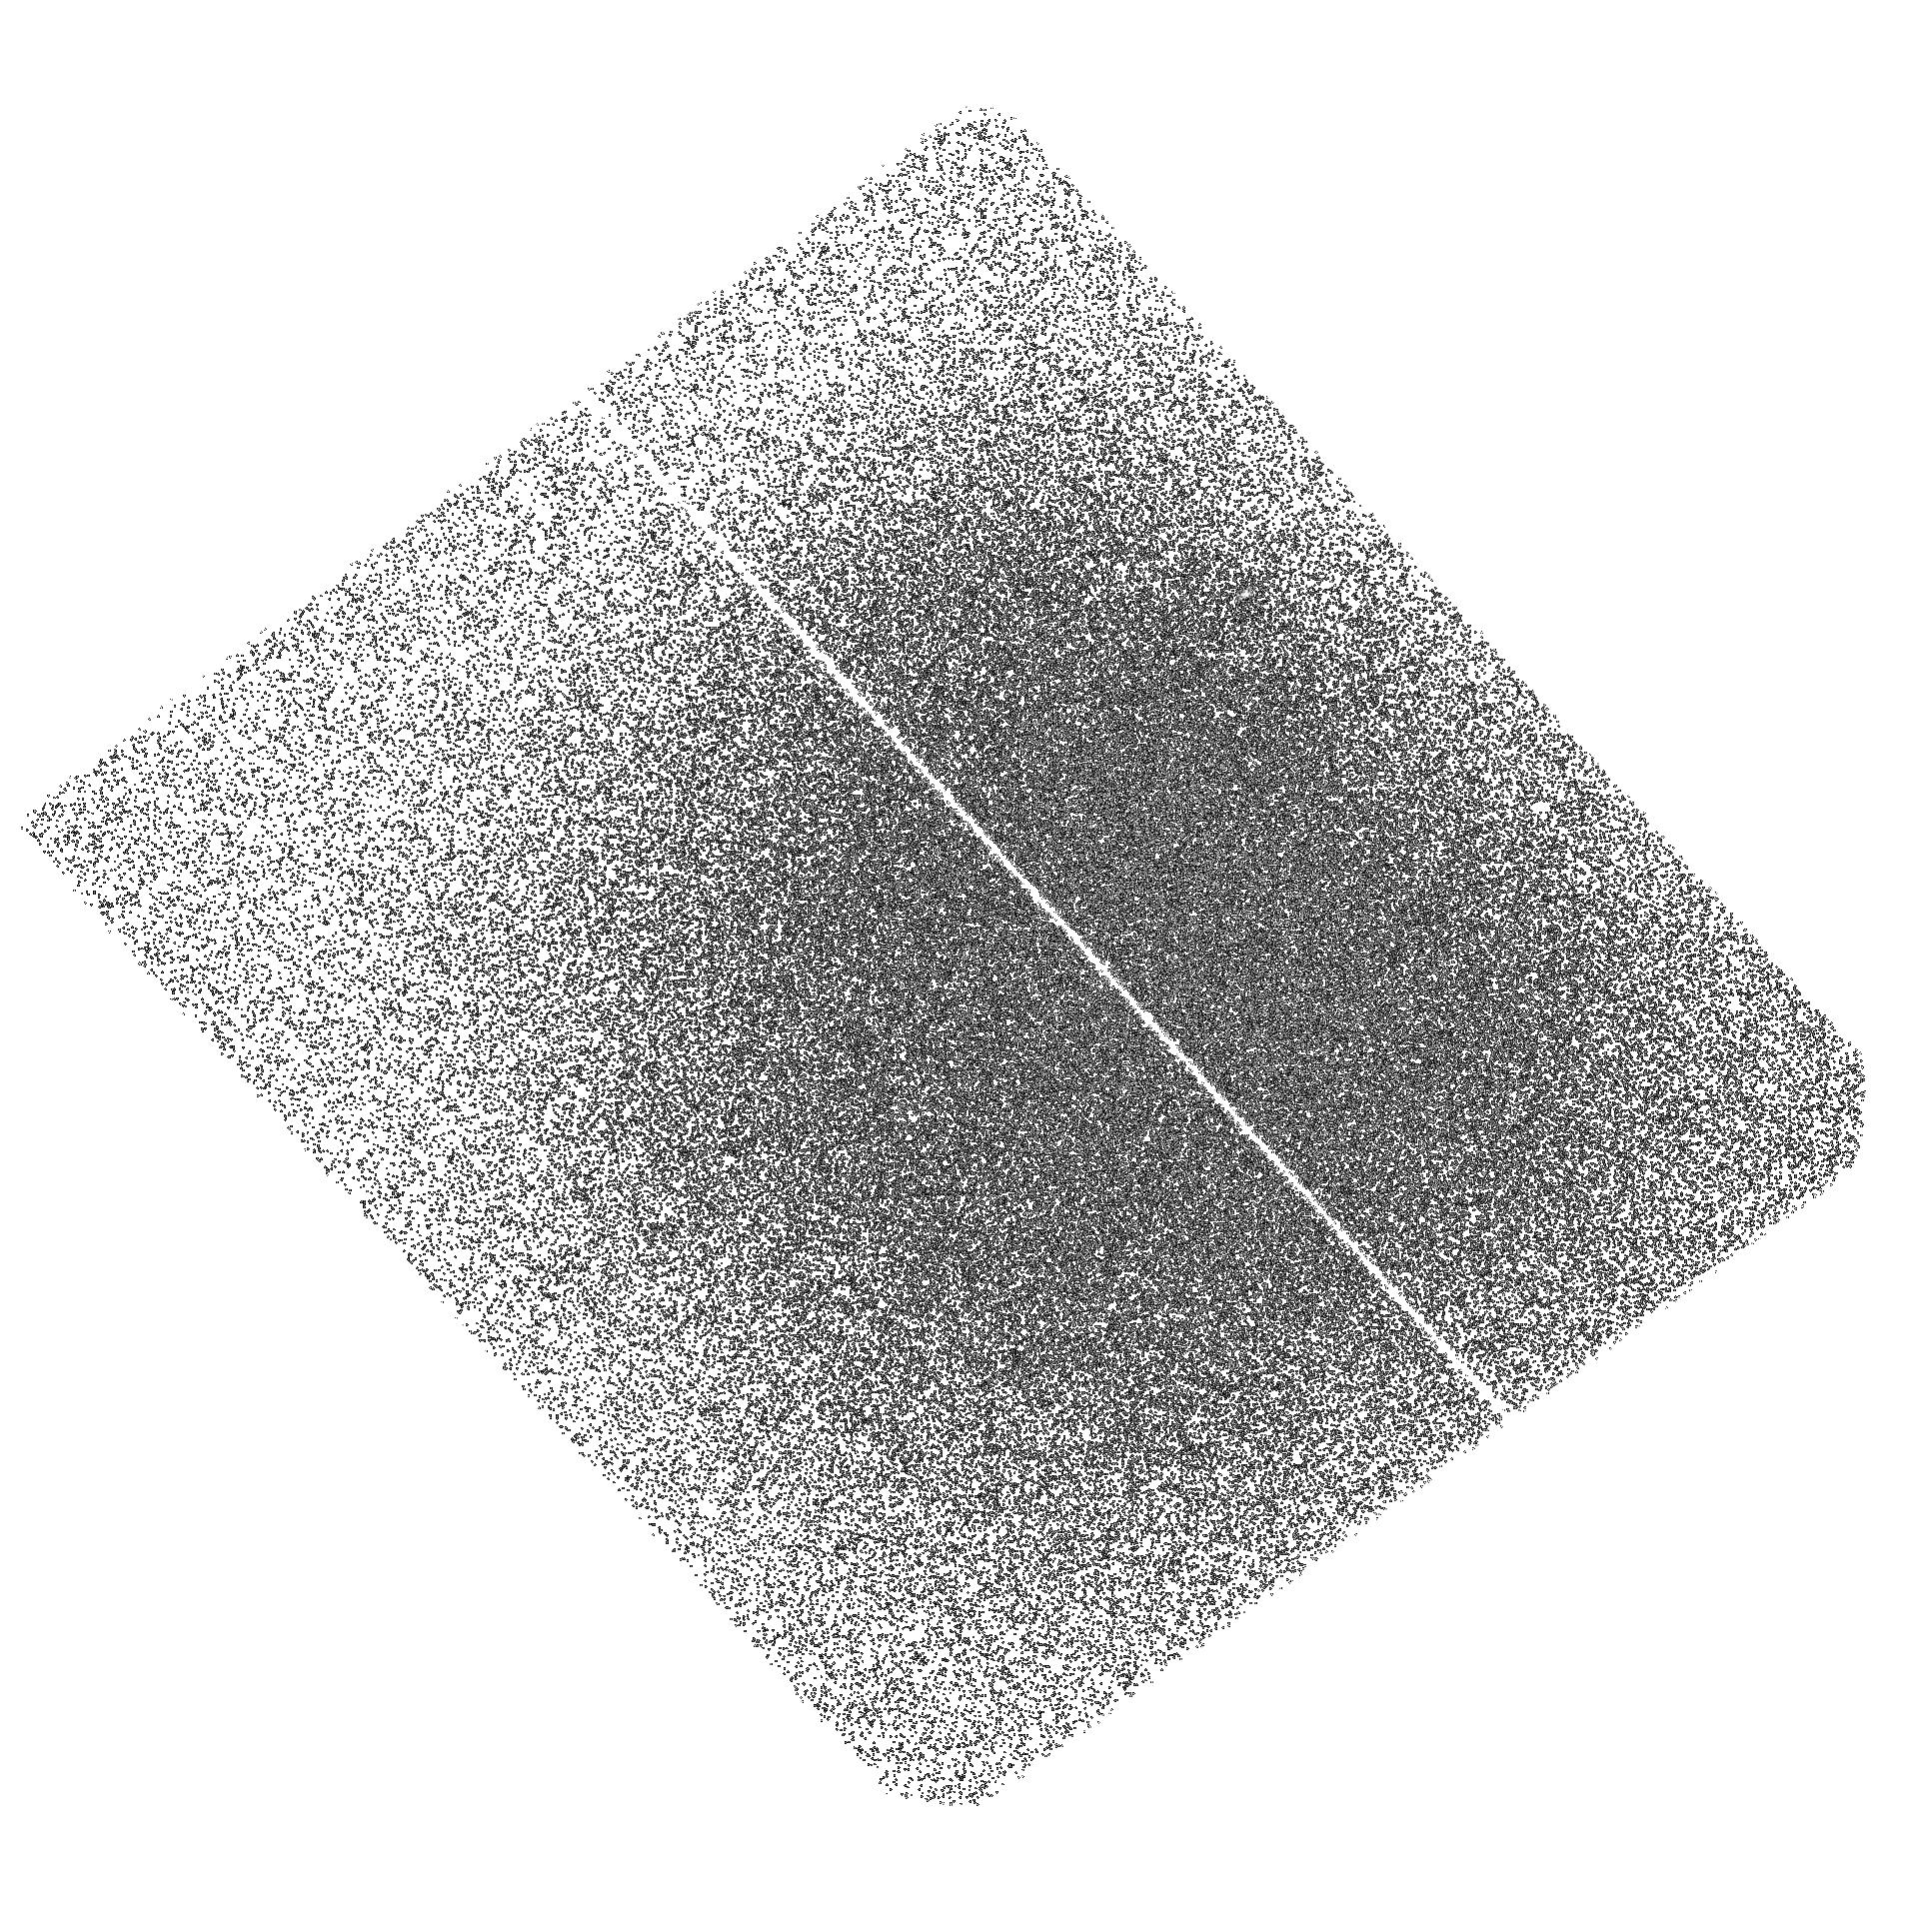
Target: NGC-3115-POS3. Instrument: ACS/SBC. Filter: F165LP. Exposure: 1.4 h. Observation ID: hst_14738_03_acs_sbc_f165lp_jdal03

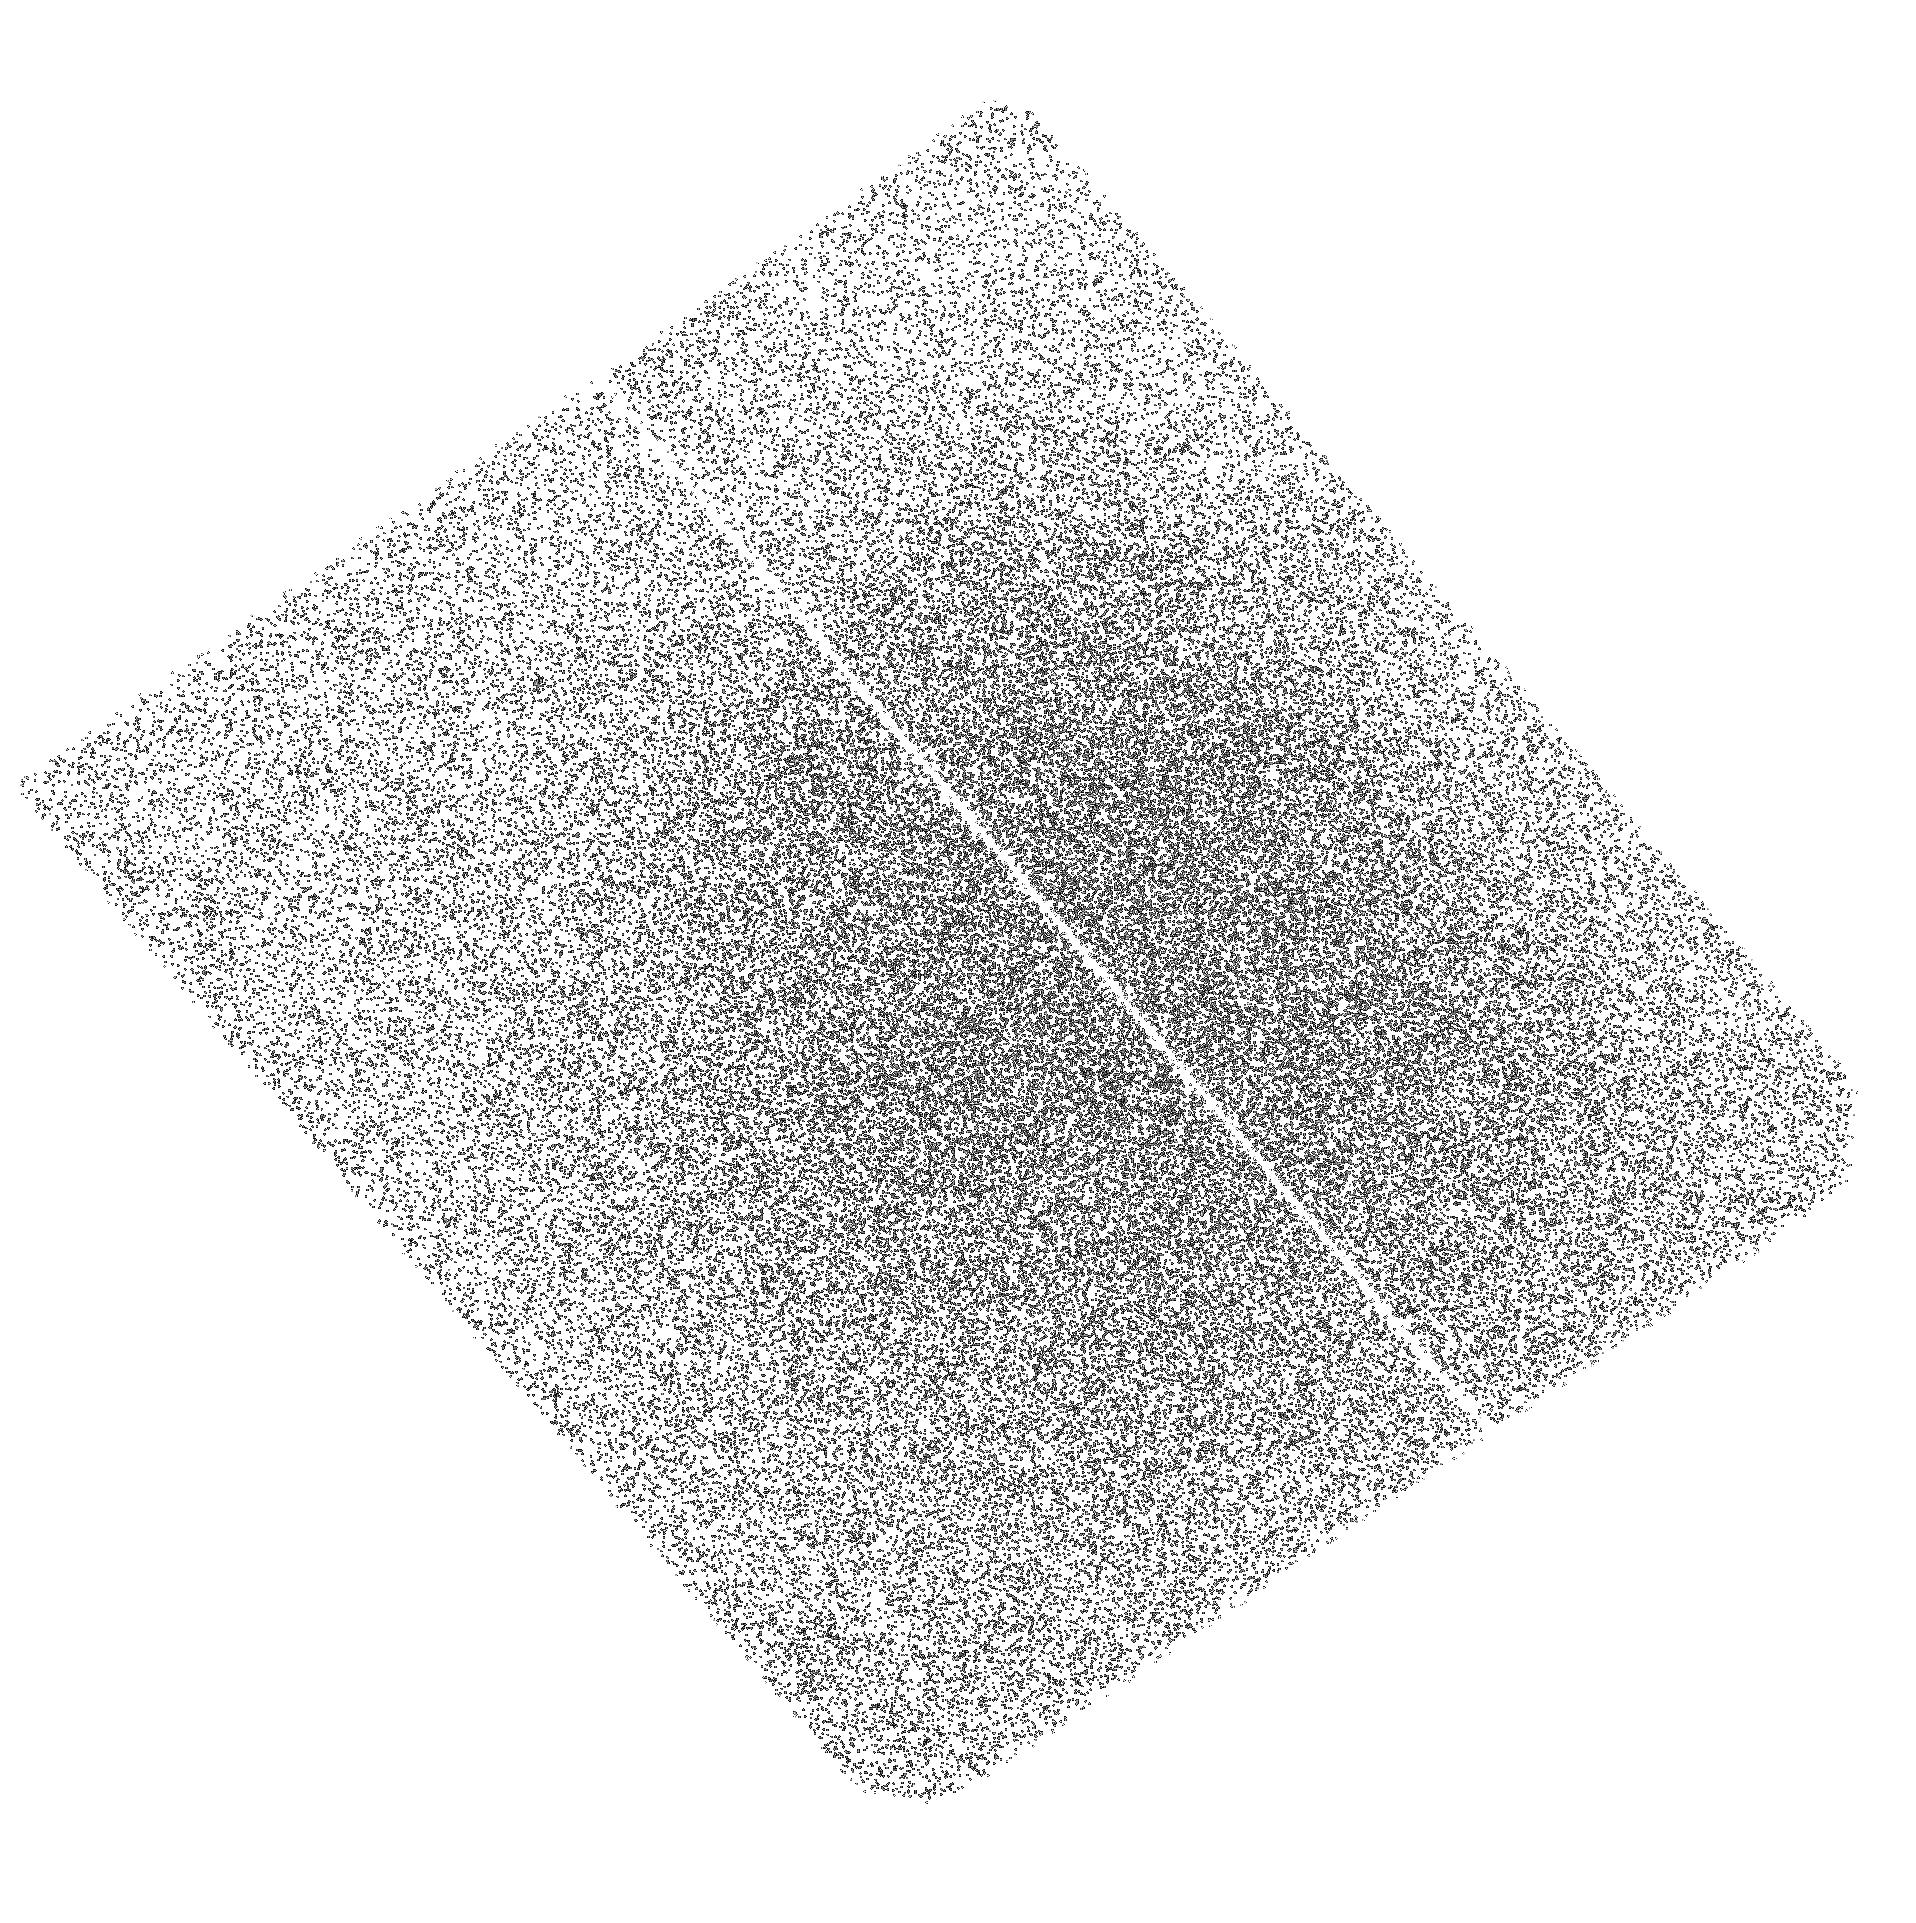
Target: NGC-3115-POS2. Instrument: ACS/SBC. Filter: F165LP. Exposure: 1.4 h. Observation ID: hst_14738_02_acs_sbc_f165lp_jdal02

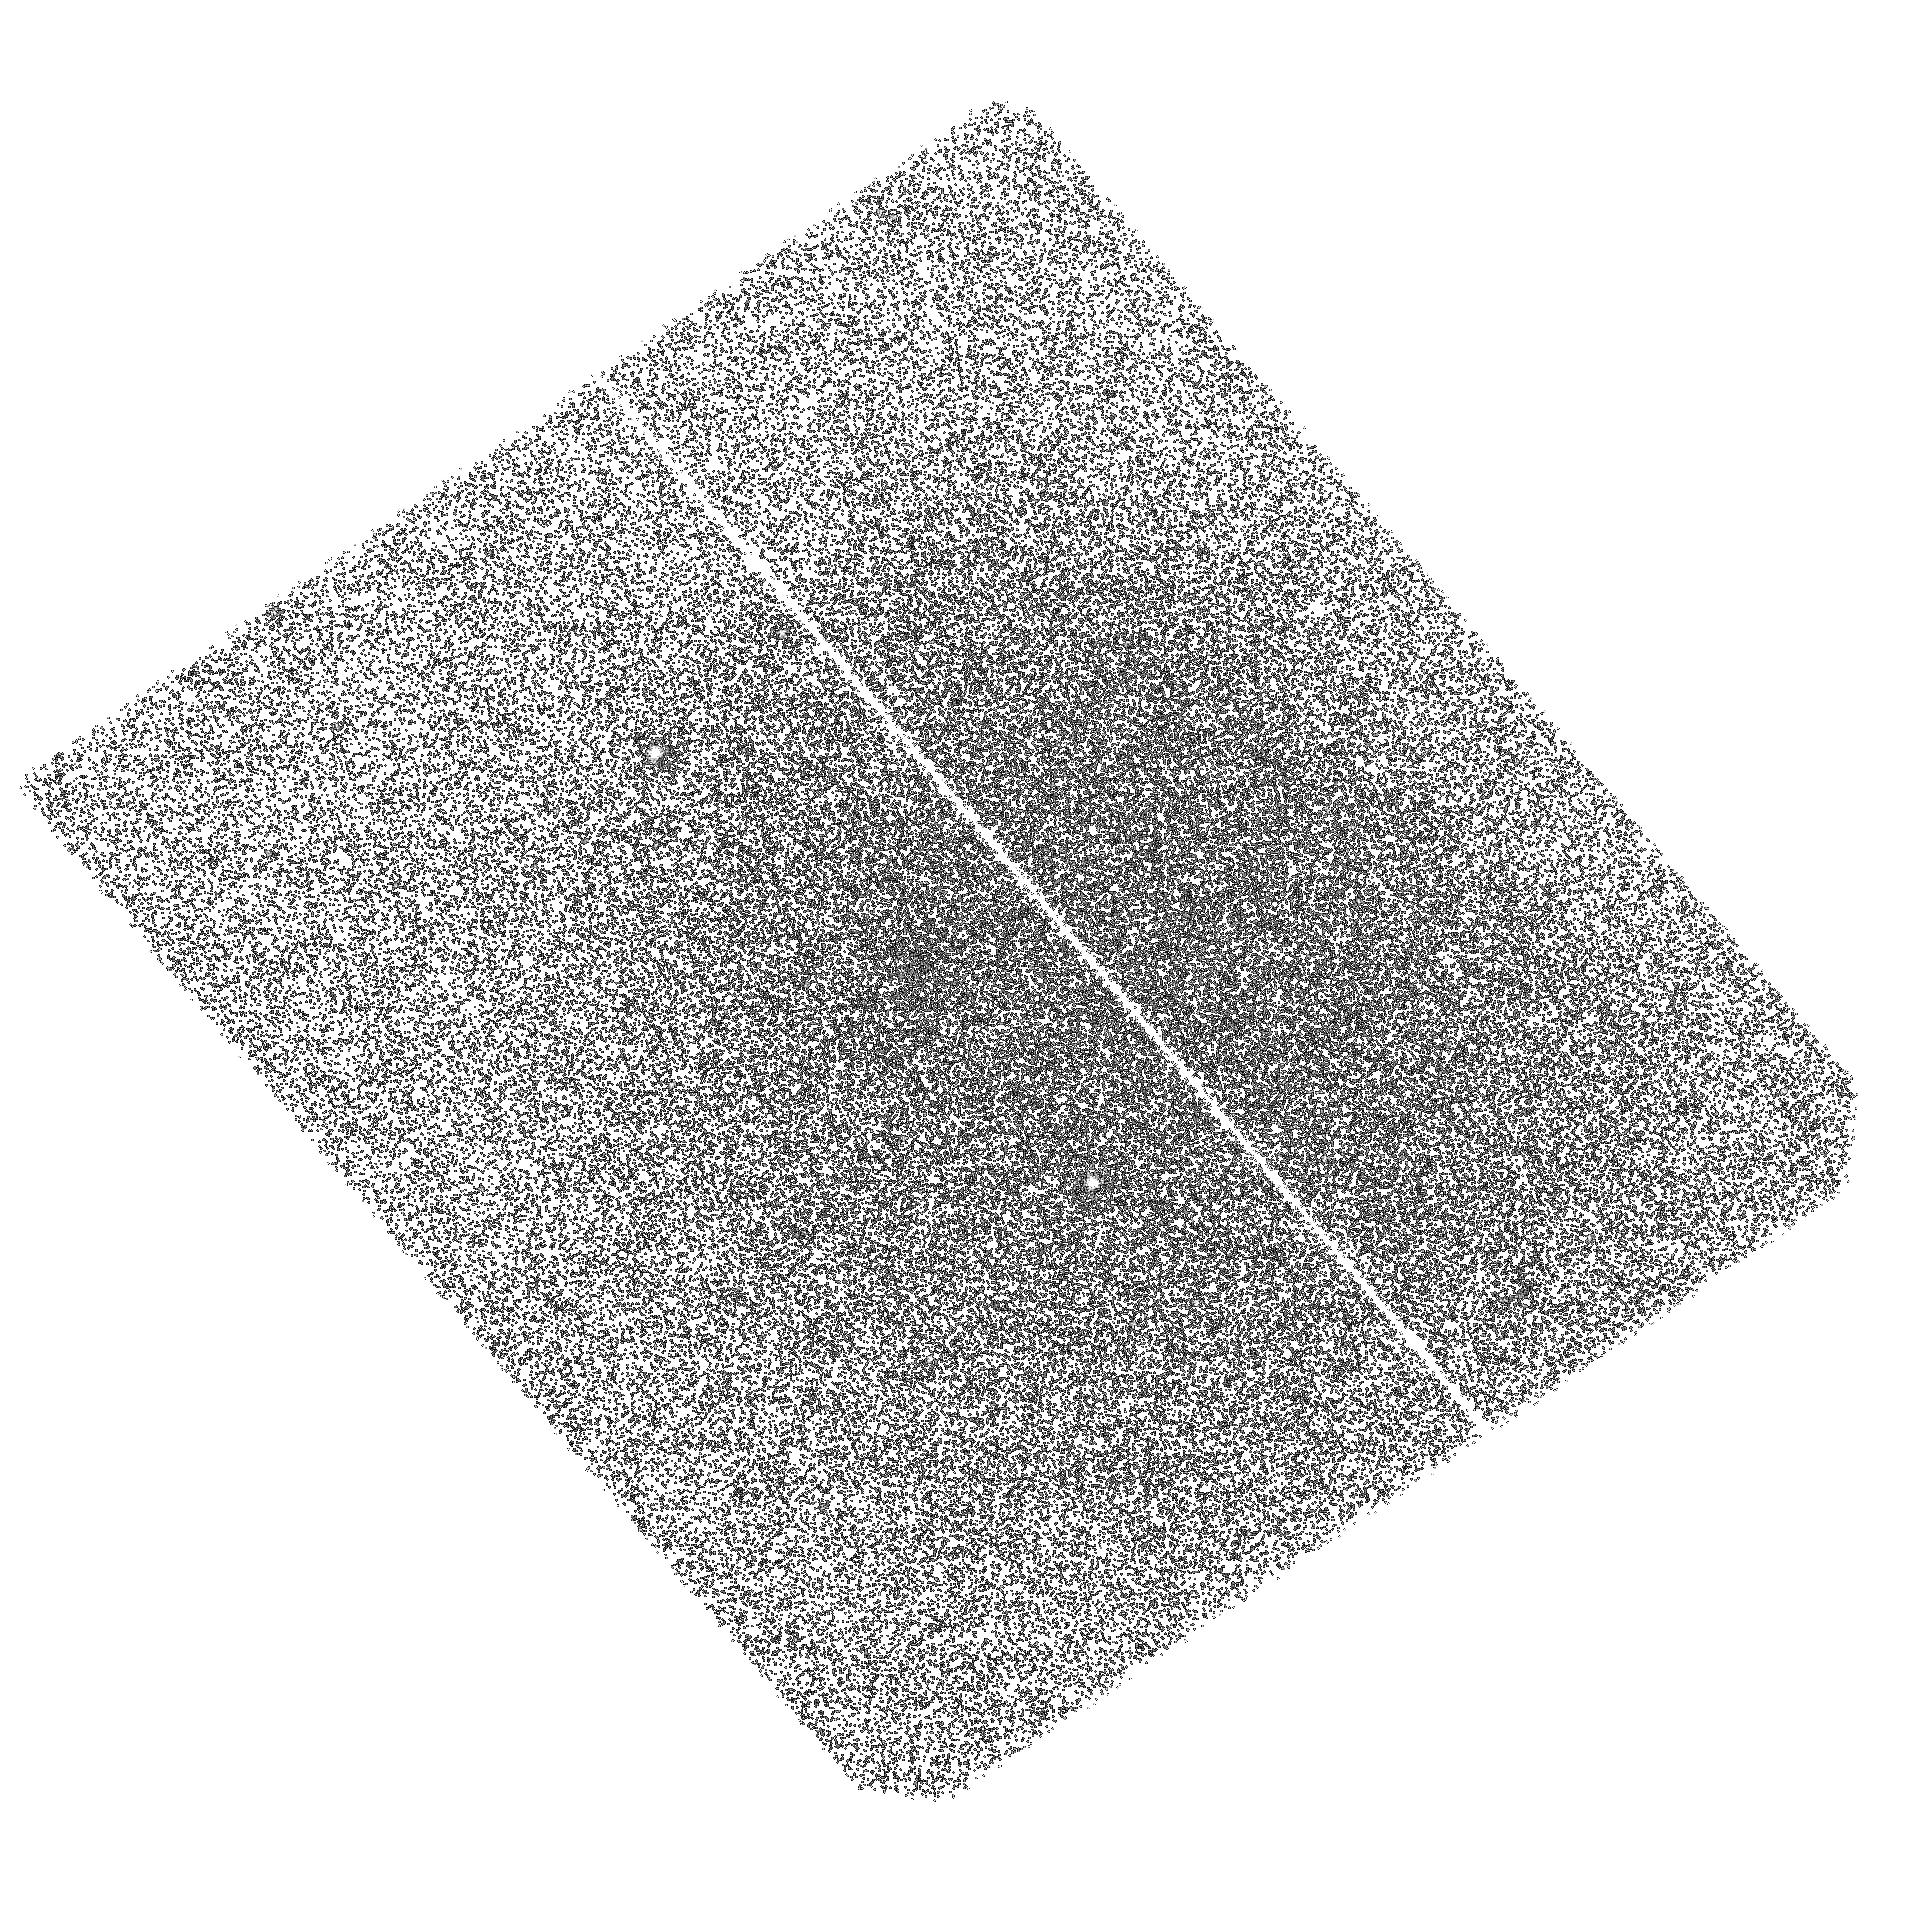
Target: NGC-3115-POS1. Instrument: ACS/SBC. Filter: F140LP. Exposure: 1.4 h. Observation ID: hst_14738_01_acs_sbc_f140lp_jdal01

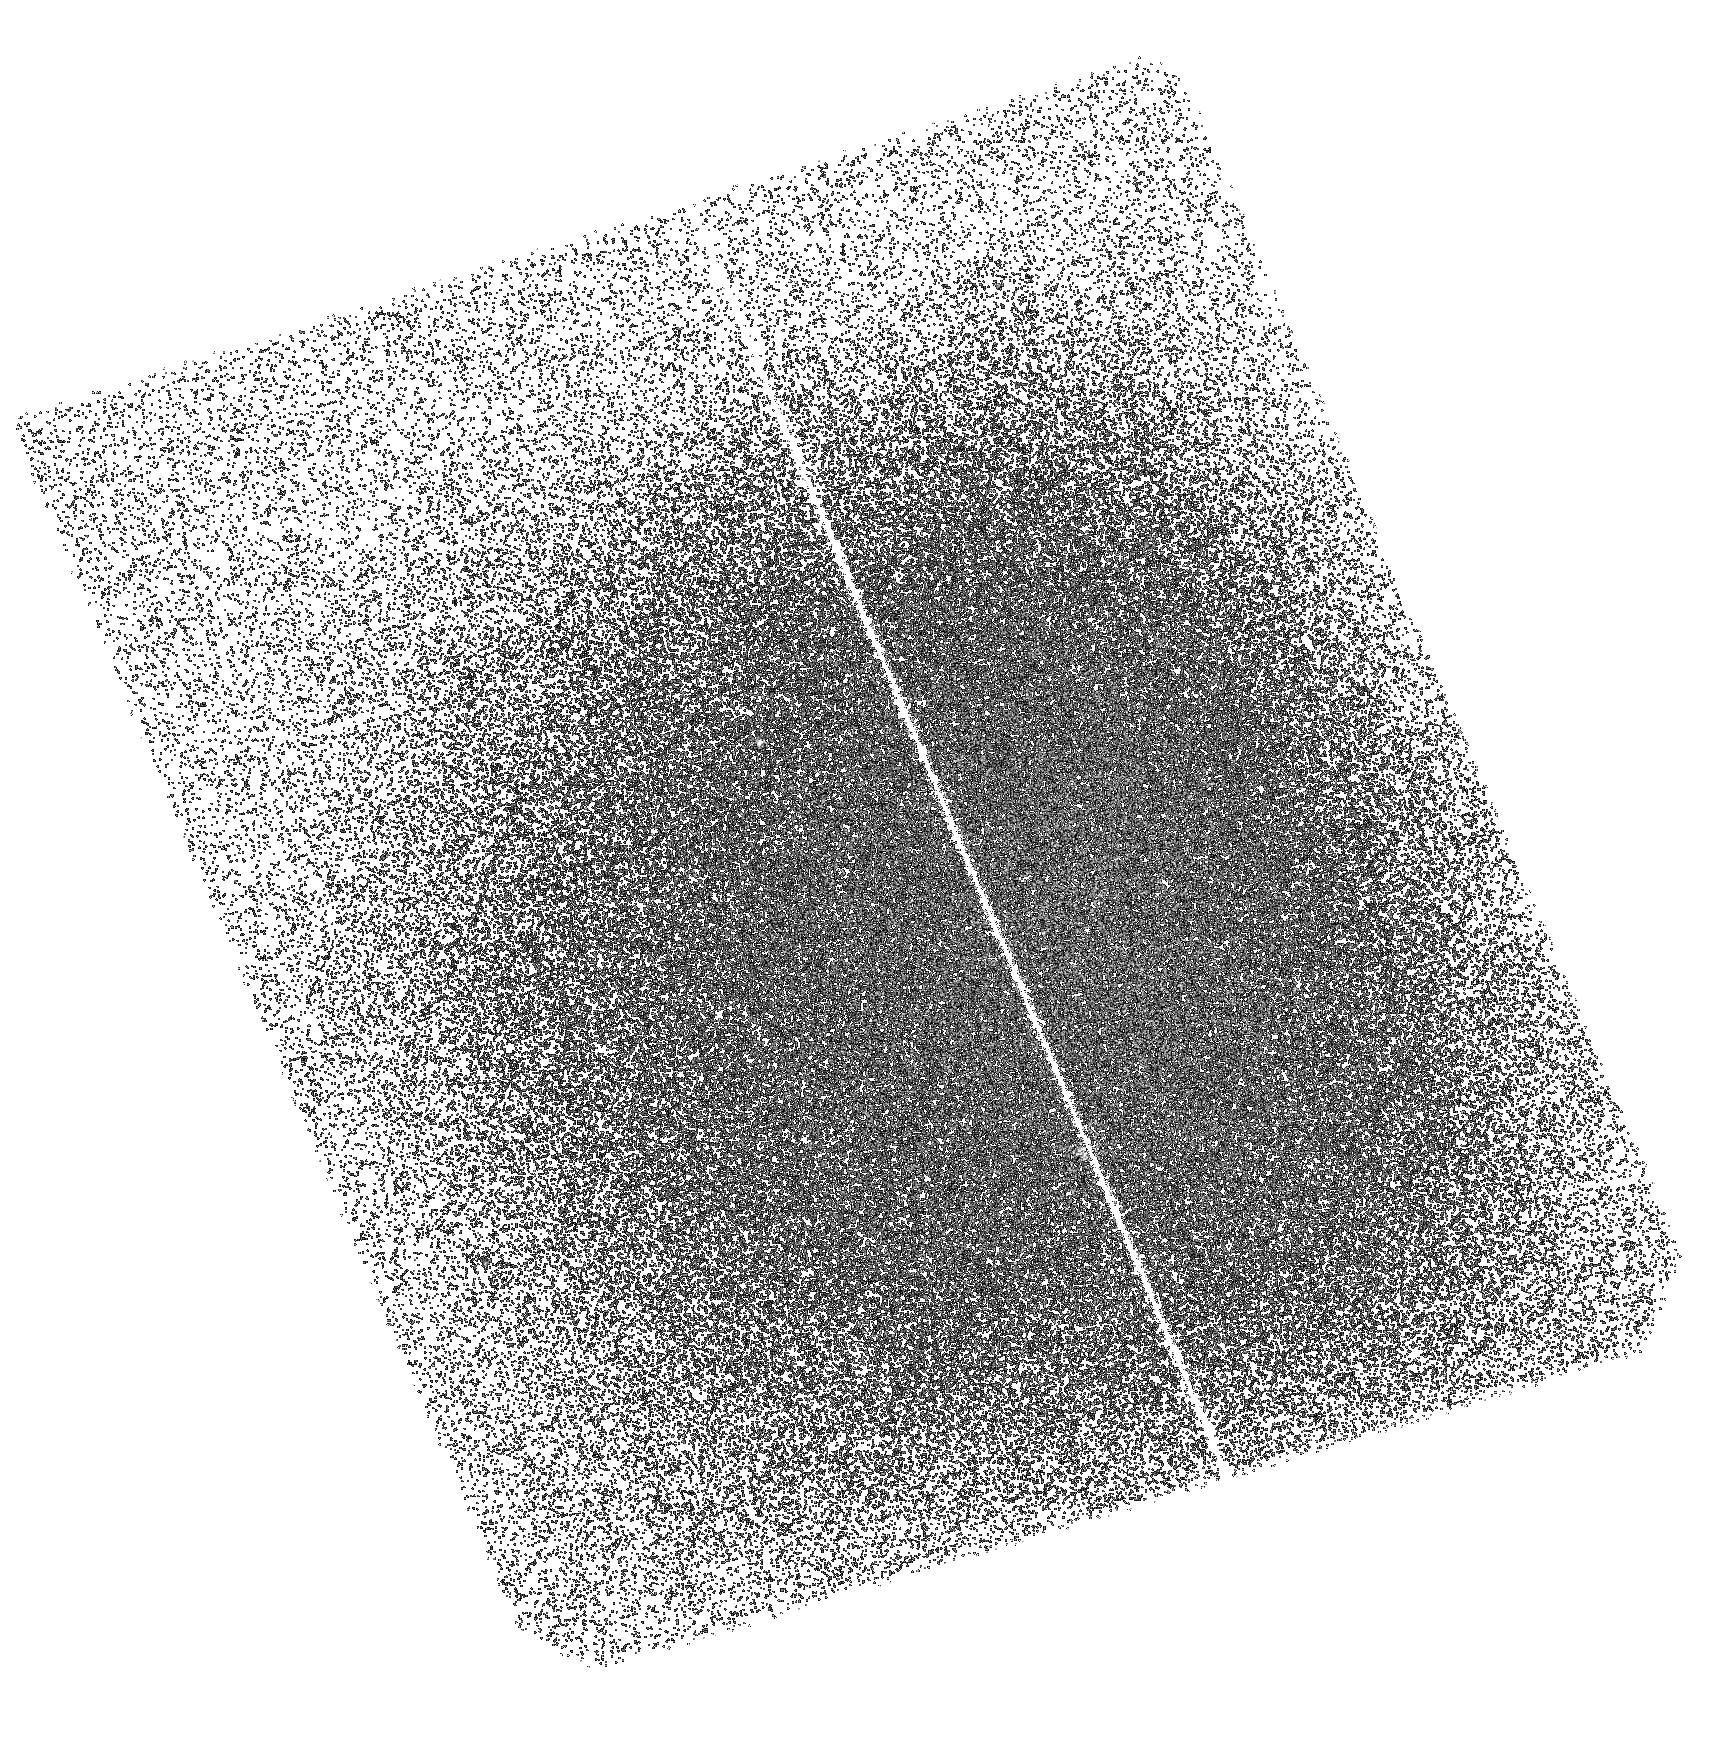
Target: NGC-3115-POS4. Instrument: ACS/SBC. Filter: F165LP. Exposure: 1.4 h. Observation ID: hst_14738_04_acs_sbc_f165lp_jdal04

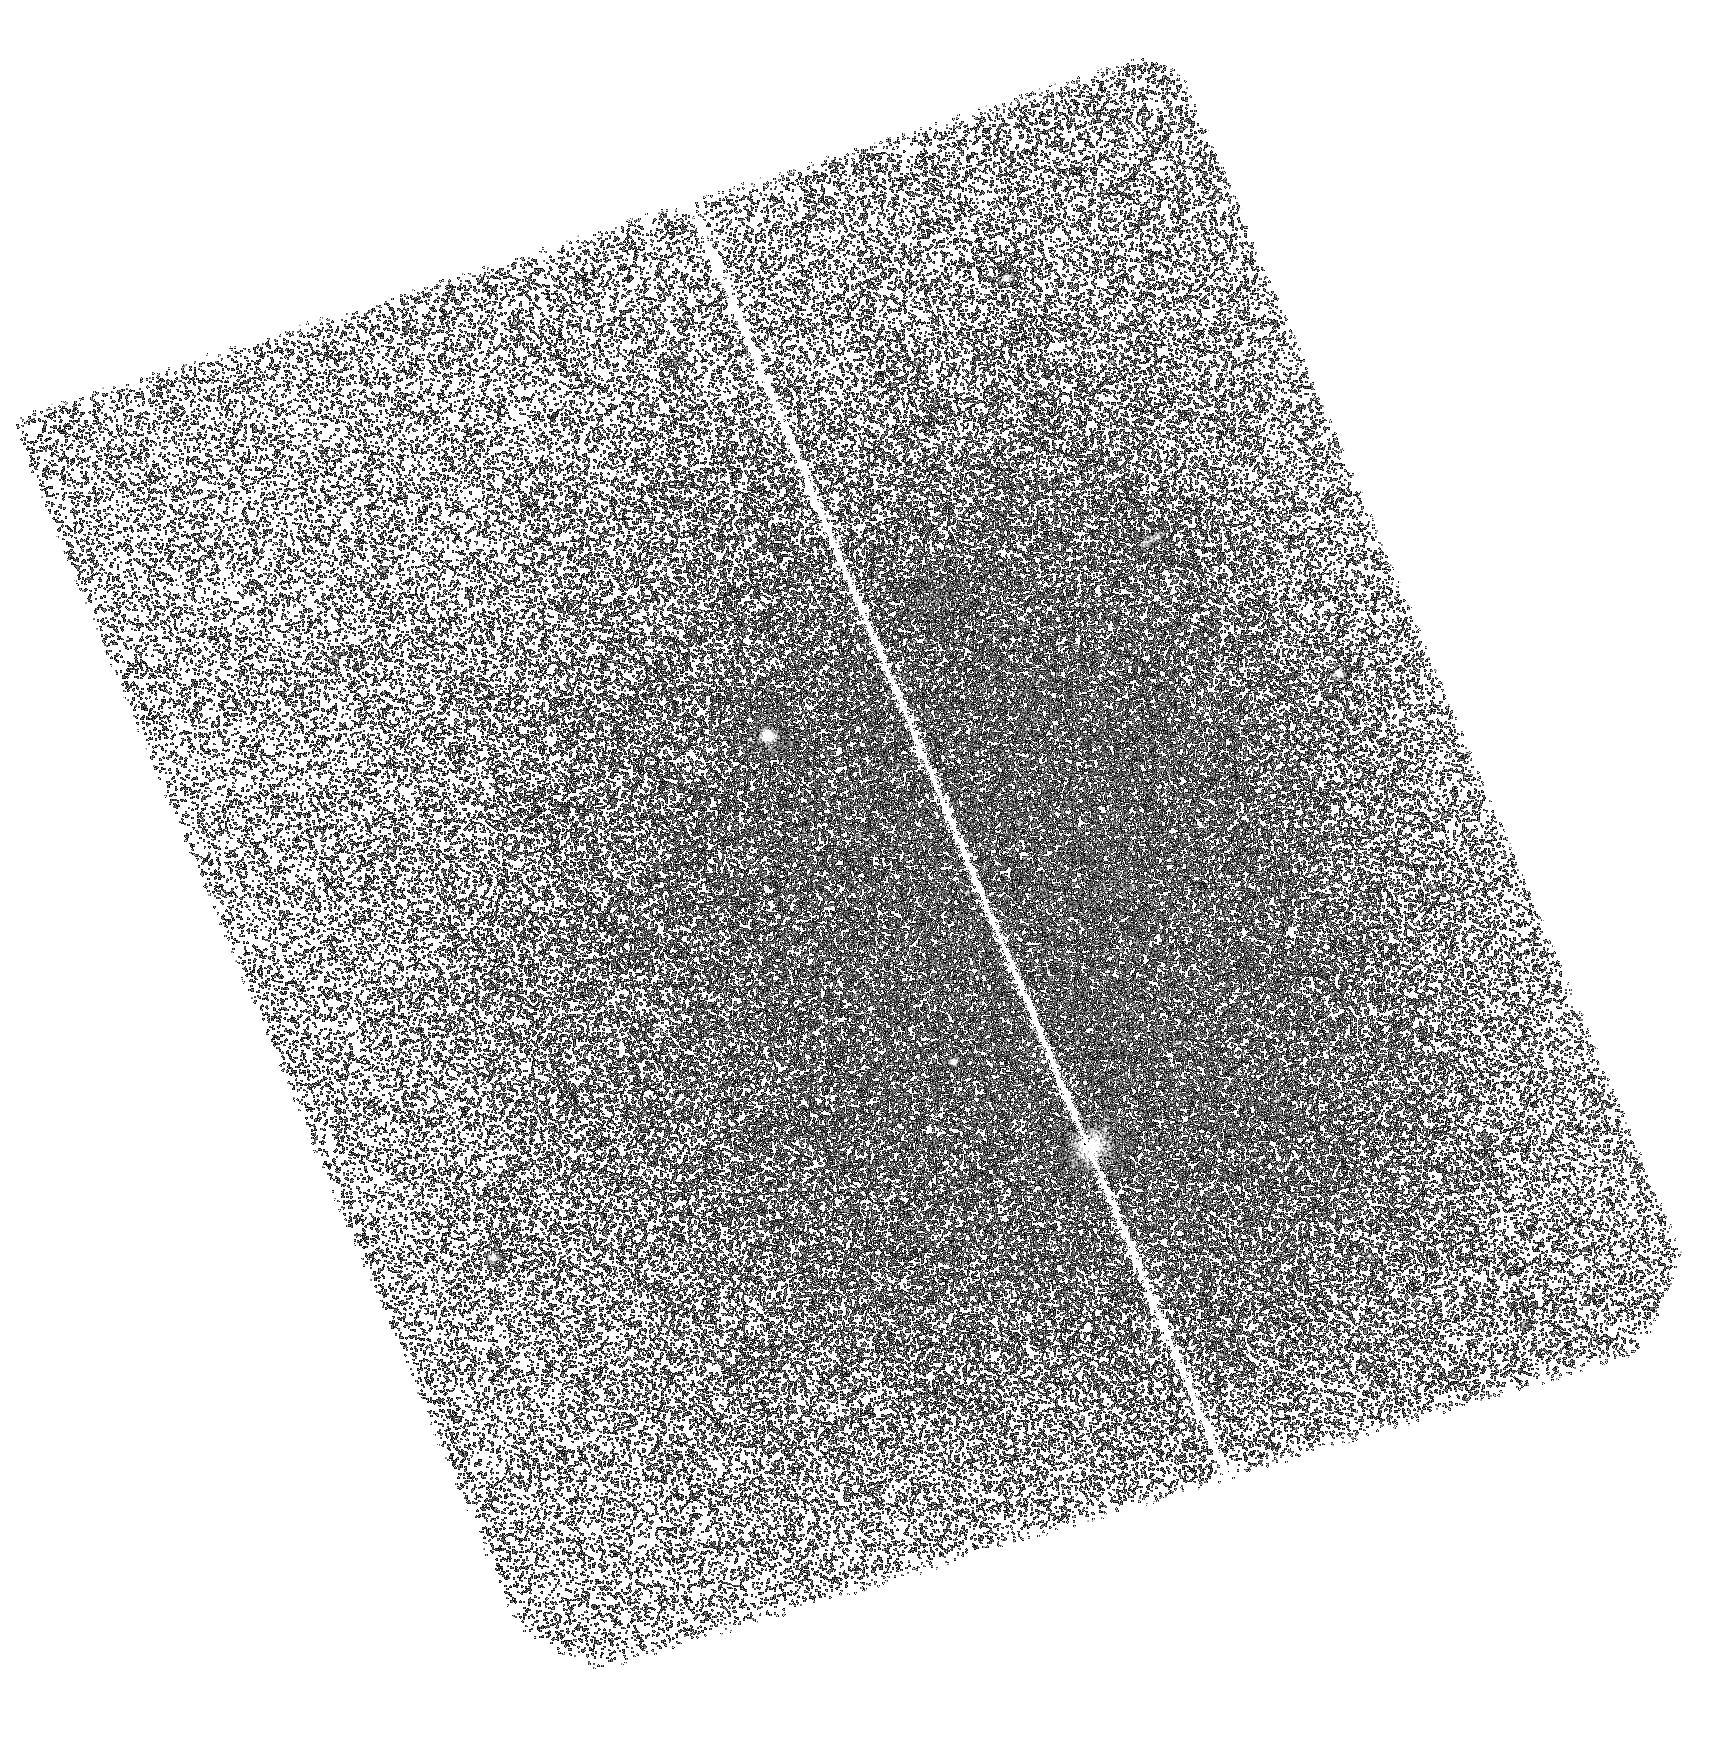
Target: NGC-3115-POS4. Instrument: ACS/SBC. Filter: F140LP. Exposure: 1.4 h. Observation ID: hst_14738_04_acs_sbc_f140lp_jdal04

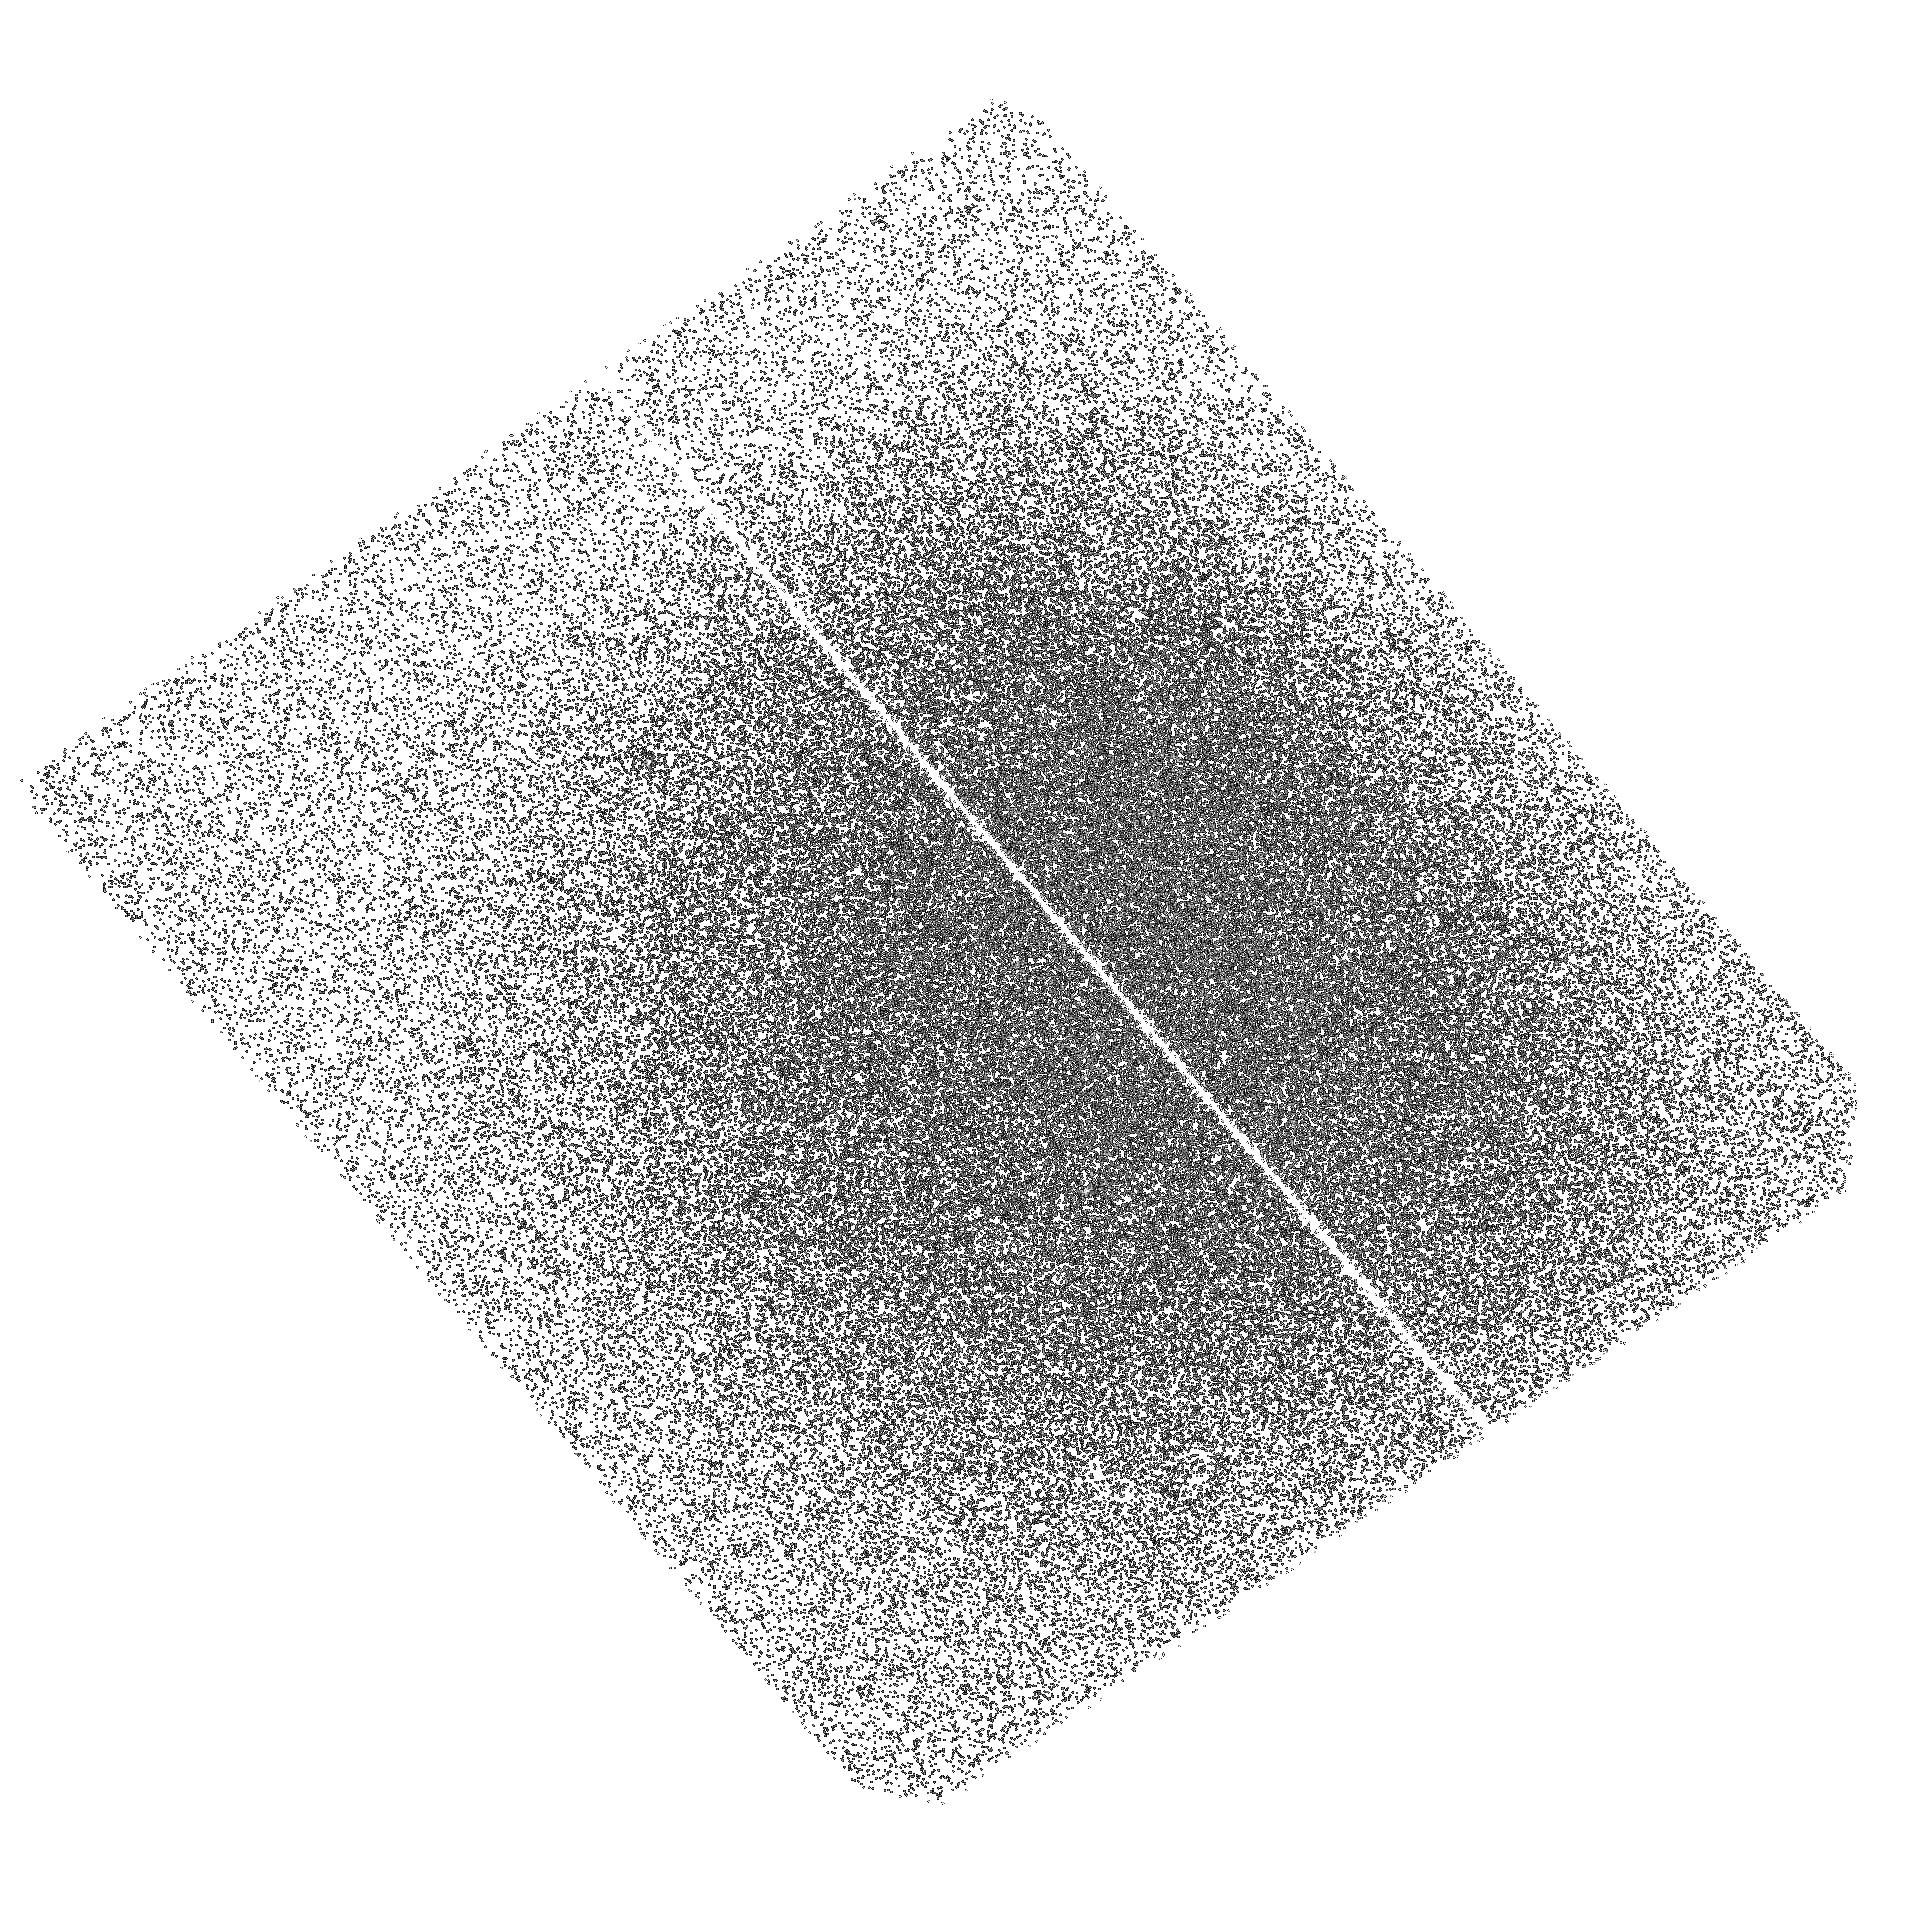
Target: NGC-3115-POS1. Instrument: ACS/SBC. Filter: F165LP. Exposure: 1.4 h. Observation ID: hst_14738_01_acs_sbc_f165lp_jdal01

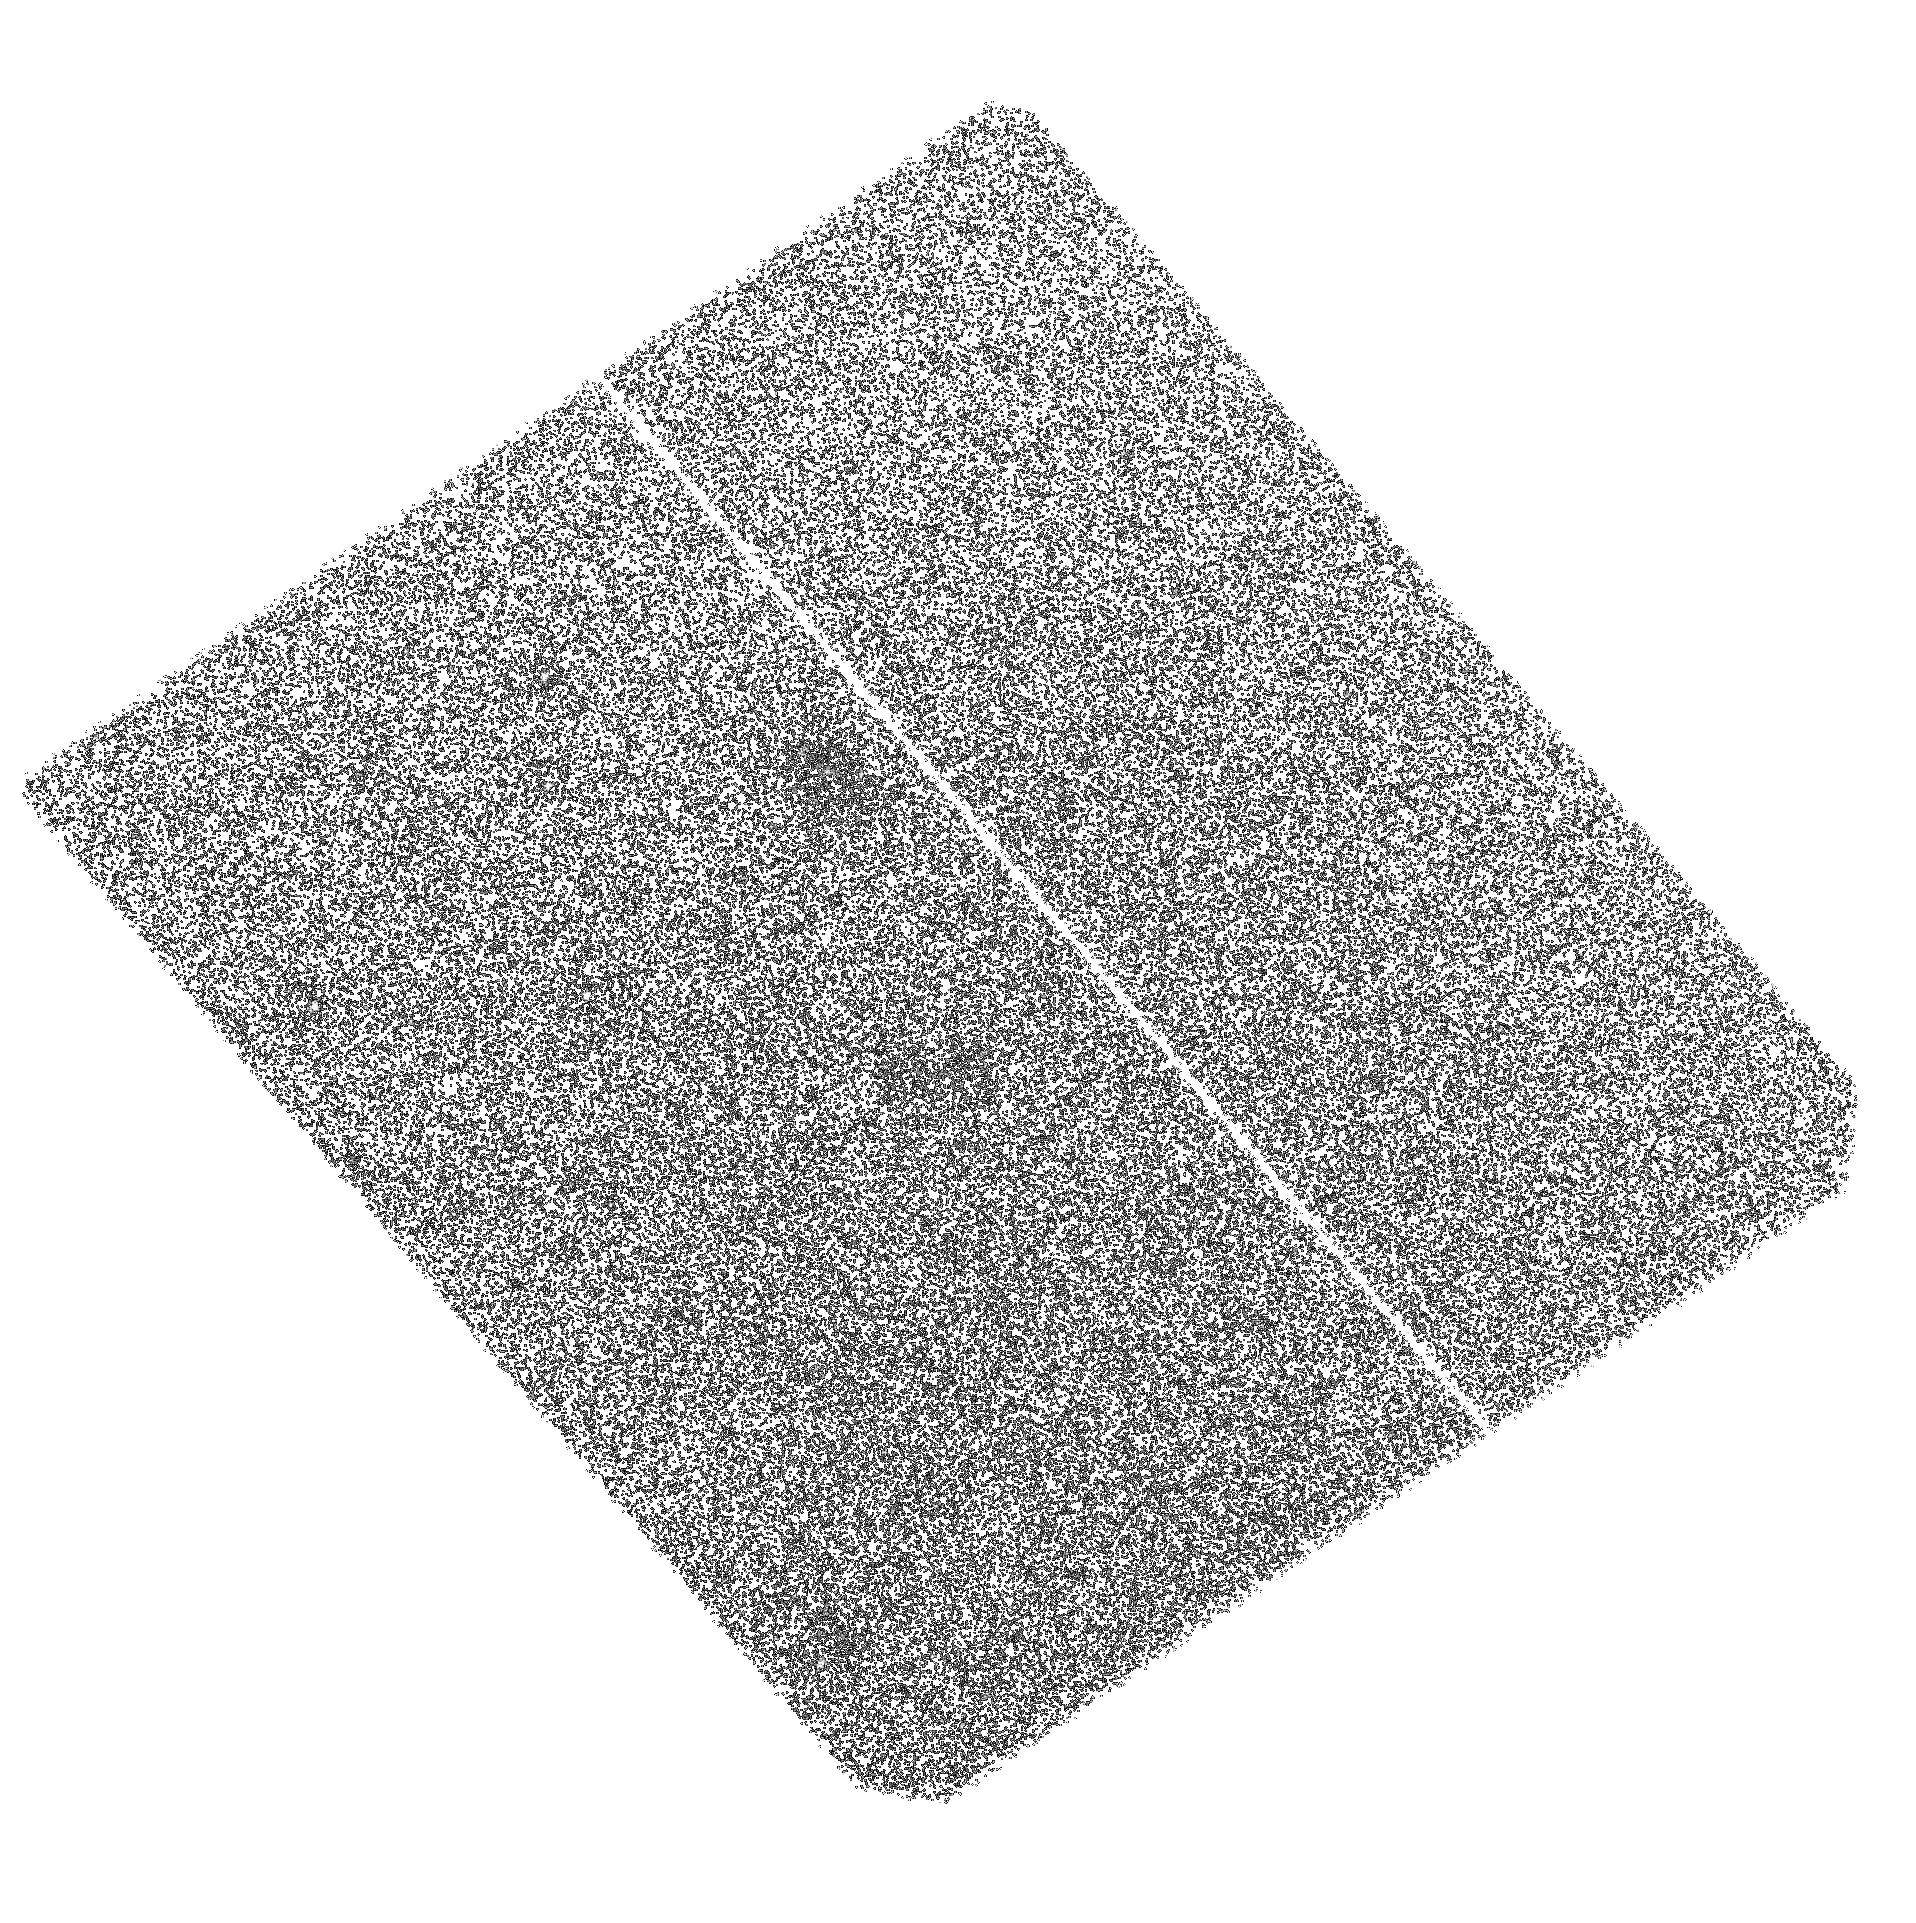
Target: NGC-3115-POS2. Instrument: ACS/SBC. Filter: F140LP. Exposure: 1.4 h. Observation ID: hst_14738_02_acs_sbc_f140lp_jdal02

A Far Ultraviolet Study of Globular Clusters in NGC 3115 (PI: Kundu, Arunav)

The far-ultraviolet (FUV) emission from old stellar systems shows a puzzlingly large factor of 100 variation in the ultraviolet-to-optical flux ratios. This effect is attributed to poorly understood differences between the underlying populations of extreme horizontal branch stars. Globular clusters, which are isolated systems with small internal dispersions in age and iron abundance, offer a promising avenue for understanding the FUV emission in old stellar populations. A far ultraviolet HST study of the giant elliptical galaxy M87 has revealed an extraordinarily UV-bright globular cluster population that is significantly offset from all other globular cluster systems studied to date. We propose an ACS/SBC far-ultraviolet imaging study of the globular clusters in the nearby field S0 galaxy NGC 3115. These observations will fill the gap between the sparse far-ultraviolet studies of globular clusters in mostly local group spirals and M87. It will allow us to test several competing models that link the FUV emission in old stellar populations to Helium enrichment, galaxy environment, binary processes, or metallicity effects and enable us to place the unusually FUV luminous GCs of M87 in context. A better physical understanding of this far-ultraviolet feature in old stellar populations would be an invaluable tool for understanding the evolution of both nearby stellar systems and distant galaxies.